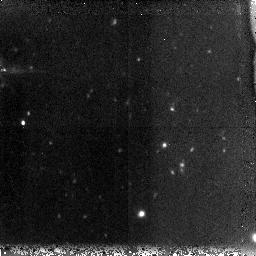
Target: GRB060121. Instrument: NICMOS/NIC3. Filter: F160W. Exposure: 1.3 h. Observation ID: n9m801010

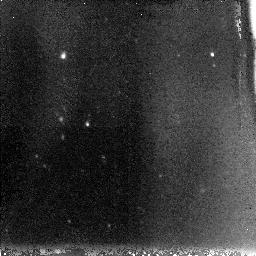
Target: GRB060121-OPT. Instrument: NICMOS/NIC3. Filter: F110W. Exposure: 1.3 h. Observation ID: n9m804010

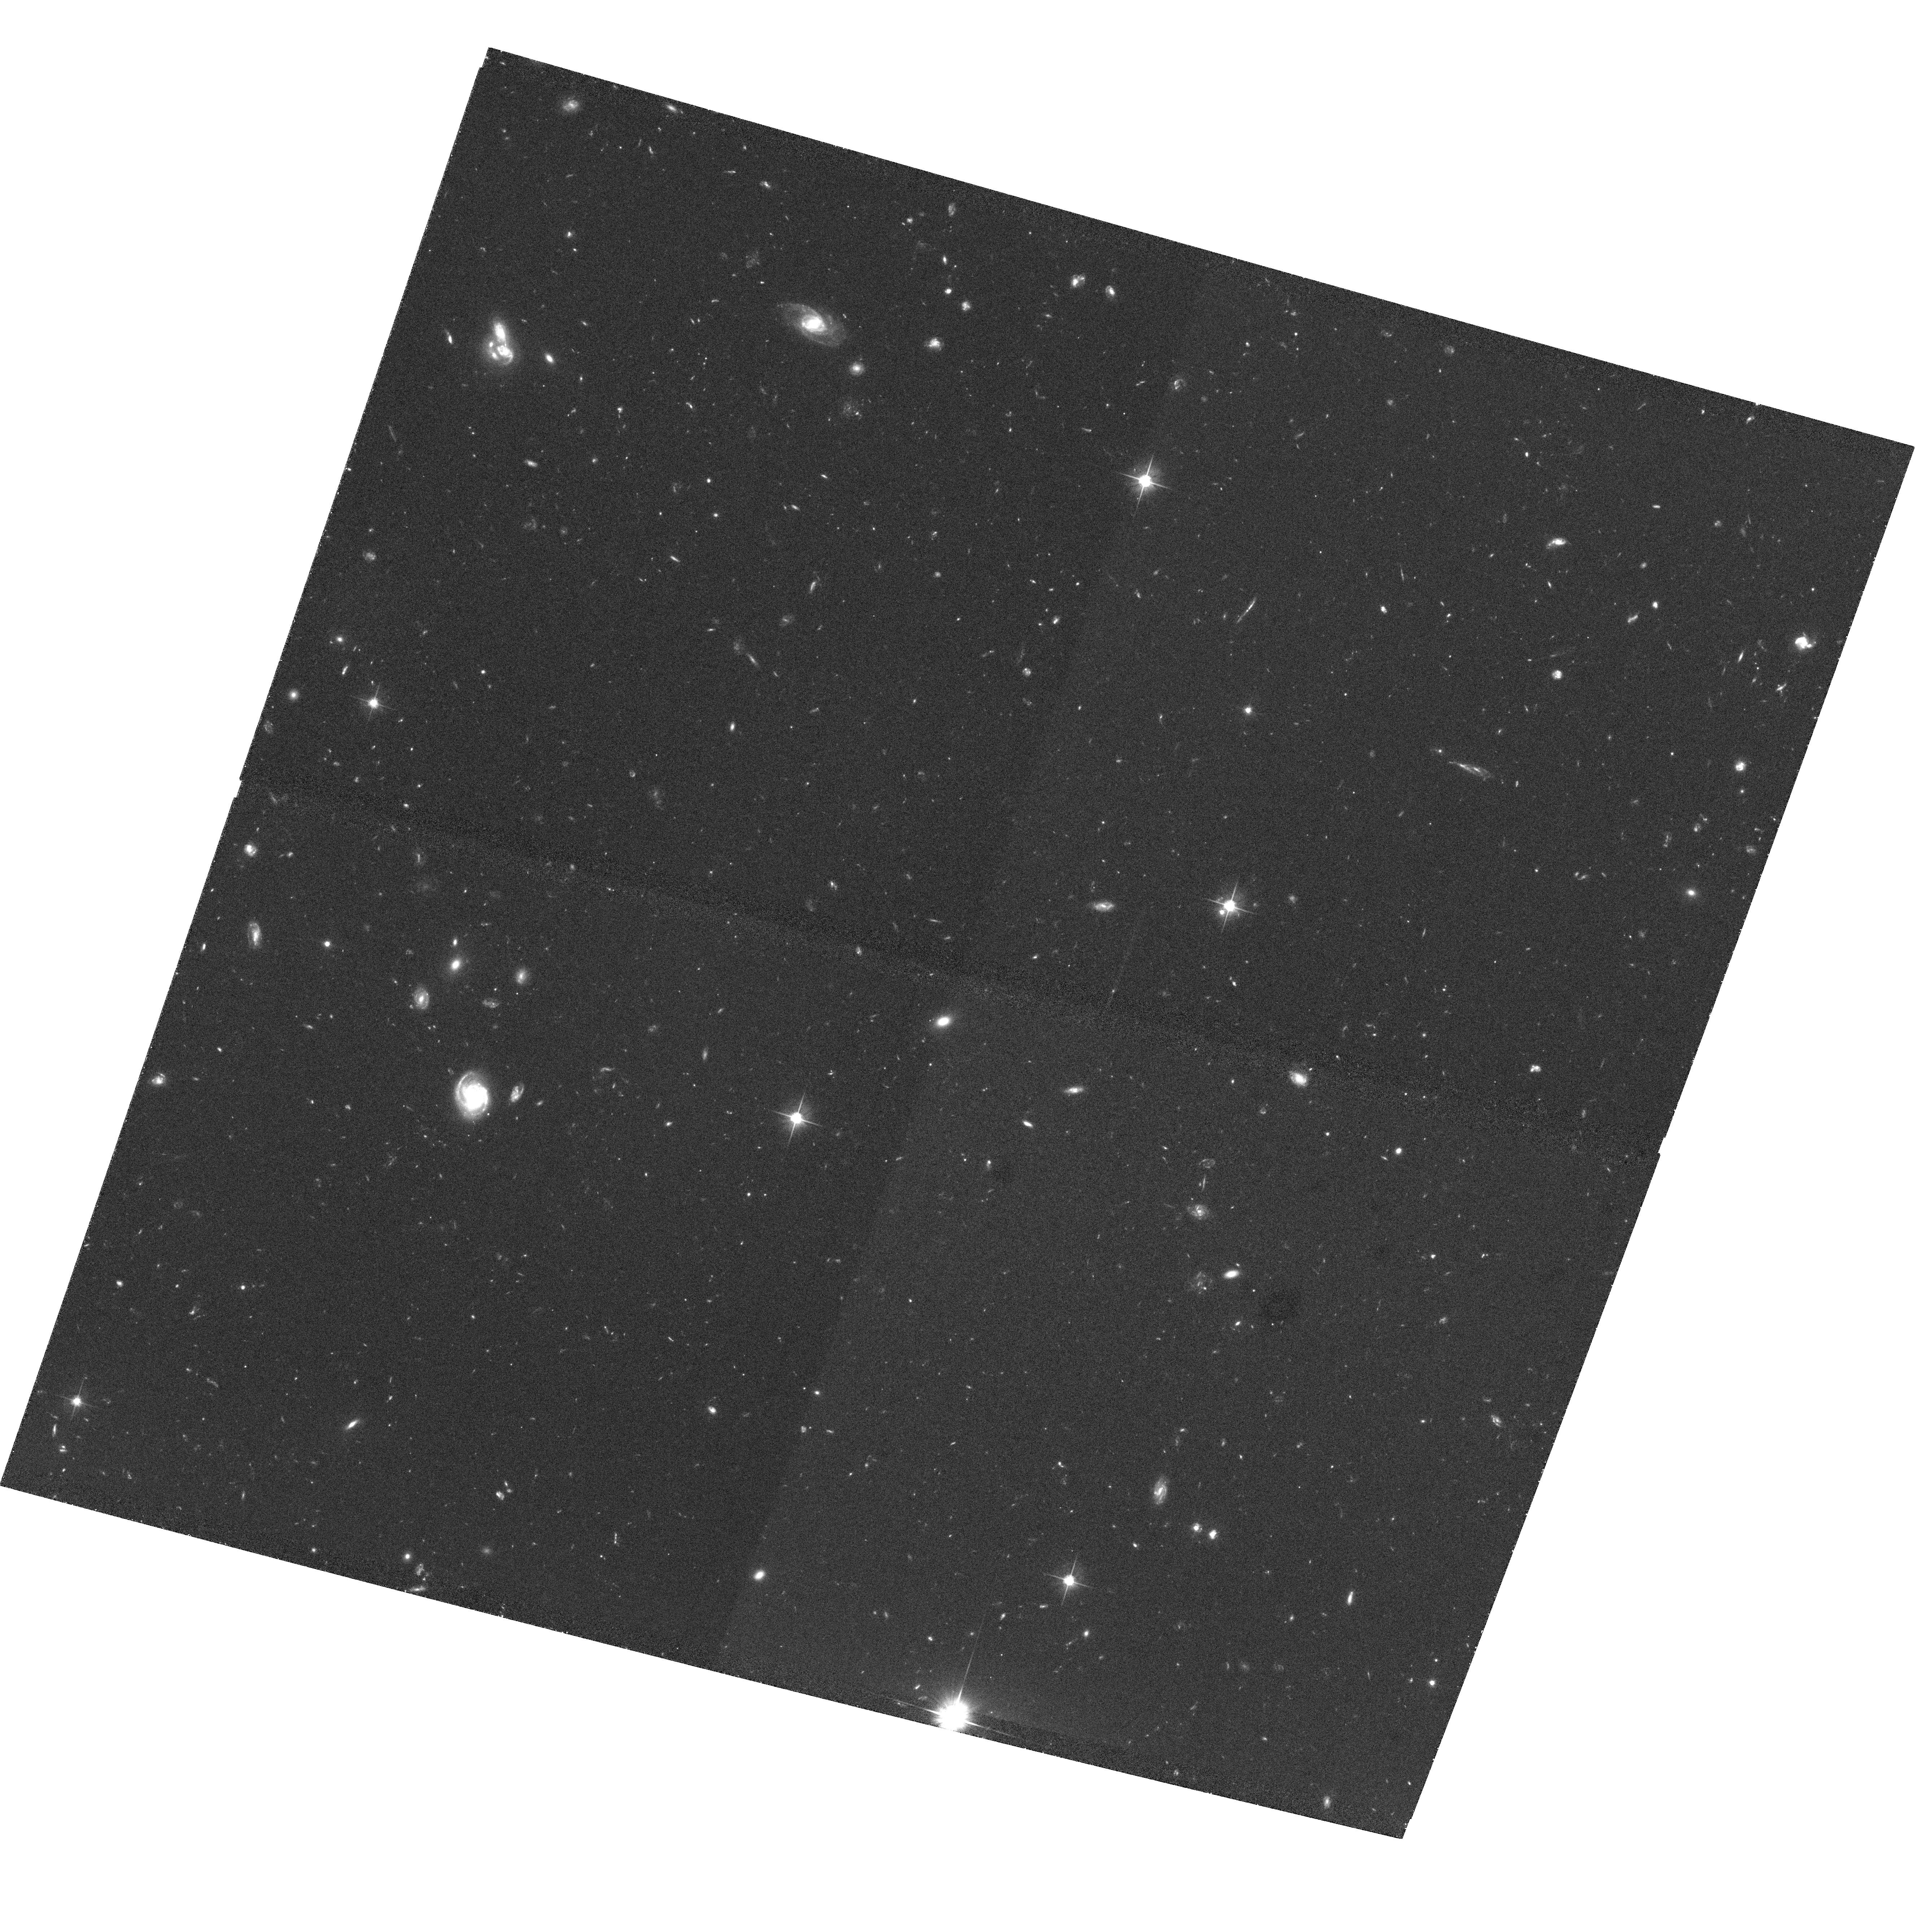
Target: GRB060121. Instrument: ACS/WFC. Filter: F606W. Exposure: 1.2 h. Observation ID: hst_10780_02_acs_wfc_f606w_j9m802

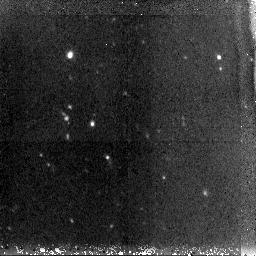
Target: GRB060121-OPT. Instrument: NICMOS/NIC3. Filter: F160W. Exposure: 1.3 h. Observation ID: n9m803010

The Unusual Afterglow and Host Galaxy of the Short GRB 060121 (PI: Fruchter, Andrew S.)

We request Director's Discretionary Time to observe the afterglow and host galaxy of the short-hard gamma-ray bursts GRB 060121. This is only the fourth time an optical afterglow of a short-hard burst has been found at its properties are significantly different to other cases. Both the afterglow and host galaxy are much fainter than previous short bursts (for which optical afterglows have been located) and the afterglow may also show the signature of dust extinction. Such extinction is completely unexpected for short bursts, given the currently popular model of their origin in NS-NS mergers. We propose ACS and NICMOS observations which will locate the afterglow and host galaxy of GRB 060121, provide constraints on its beaming angle, search for the signature of dust, and measure the offset from its host. These observations offer a strong test of NS-NS merger models.